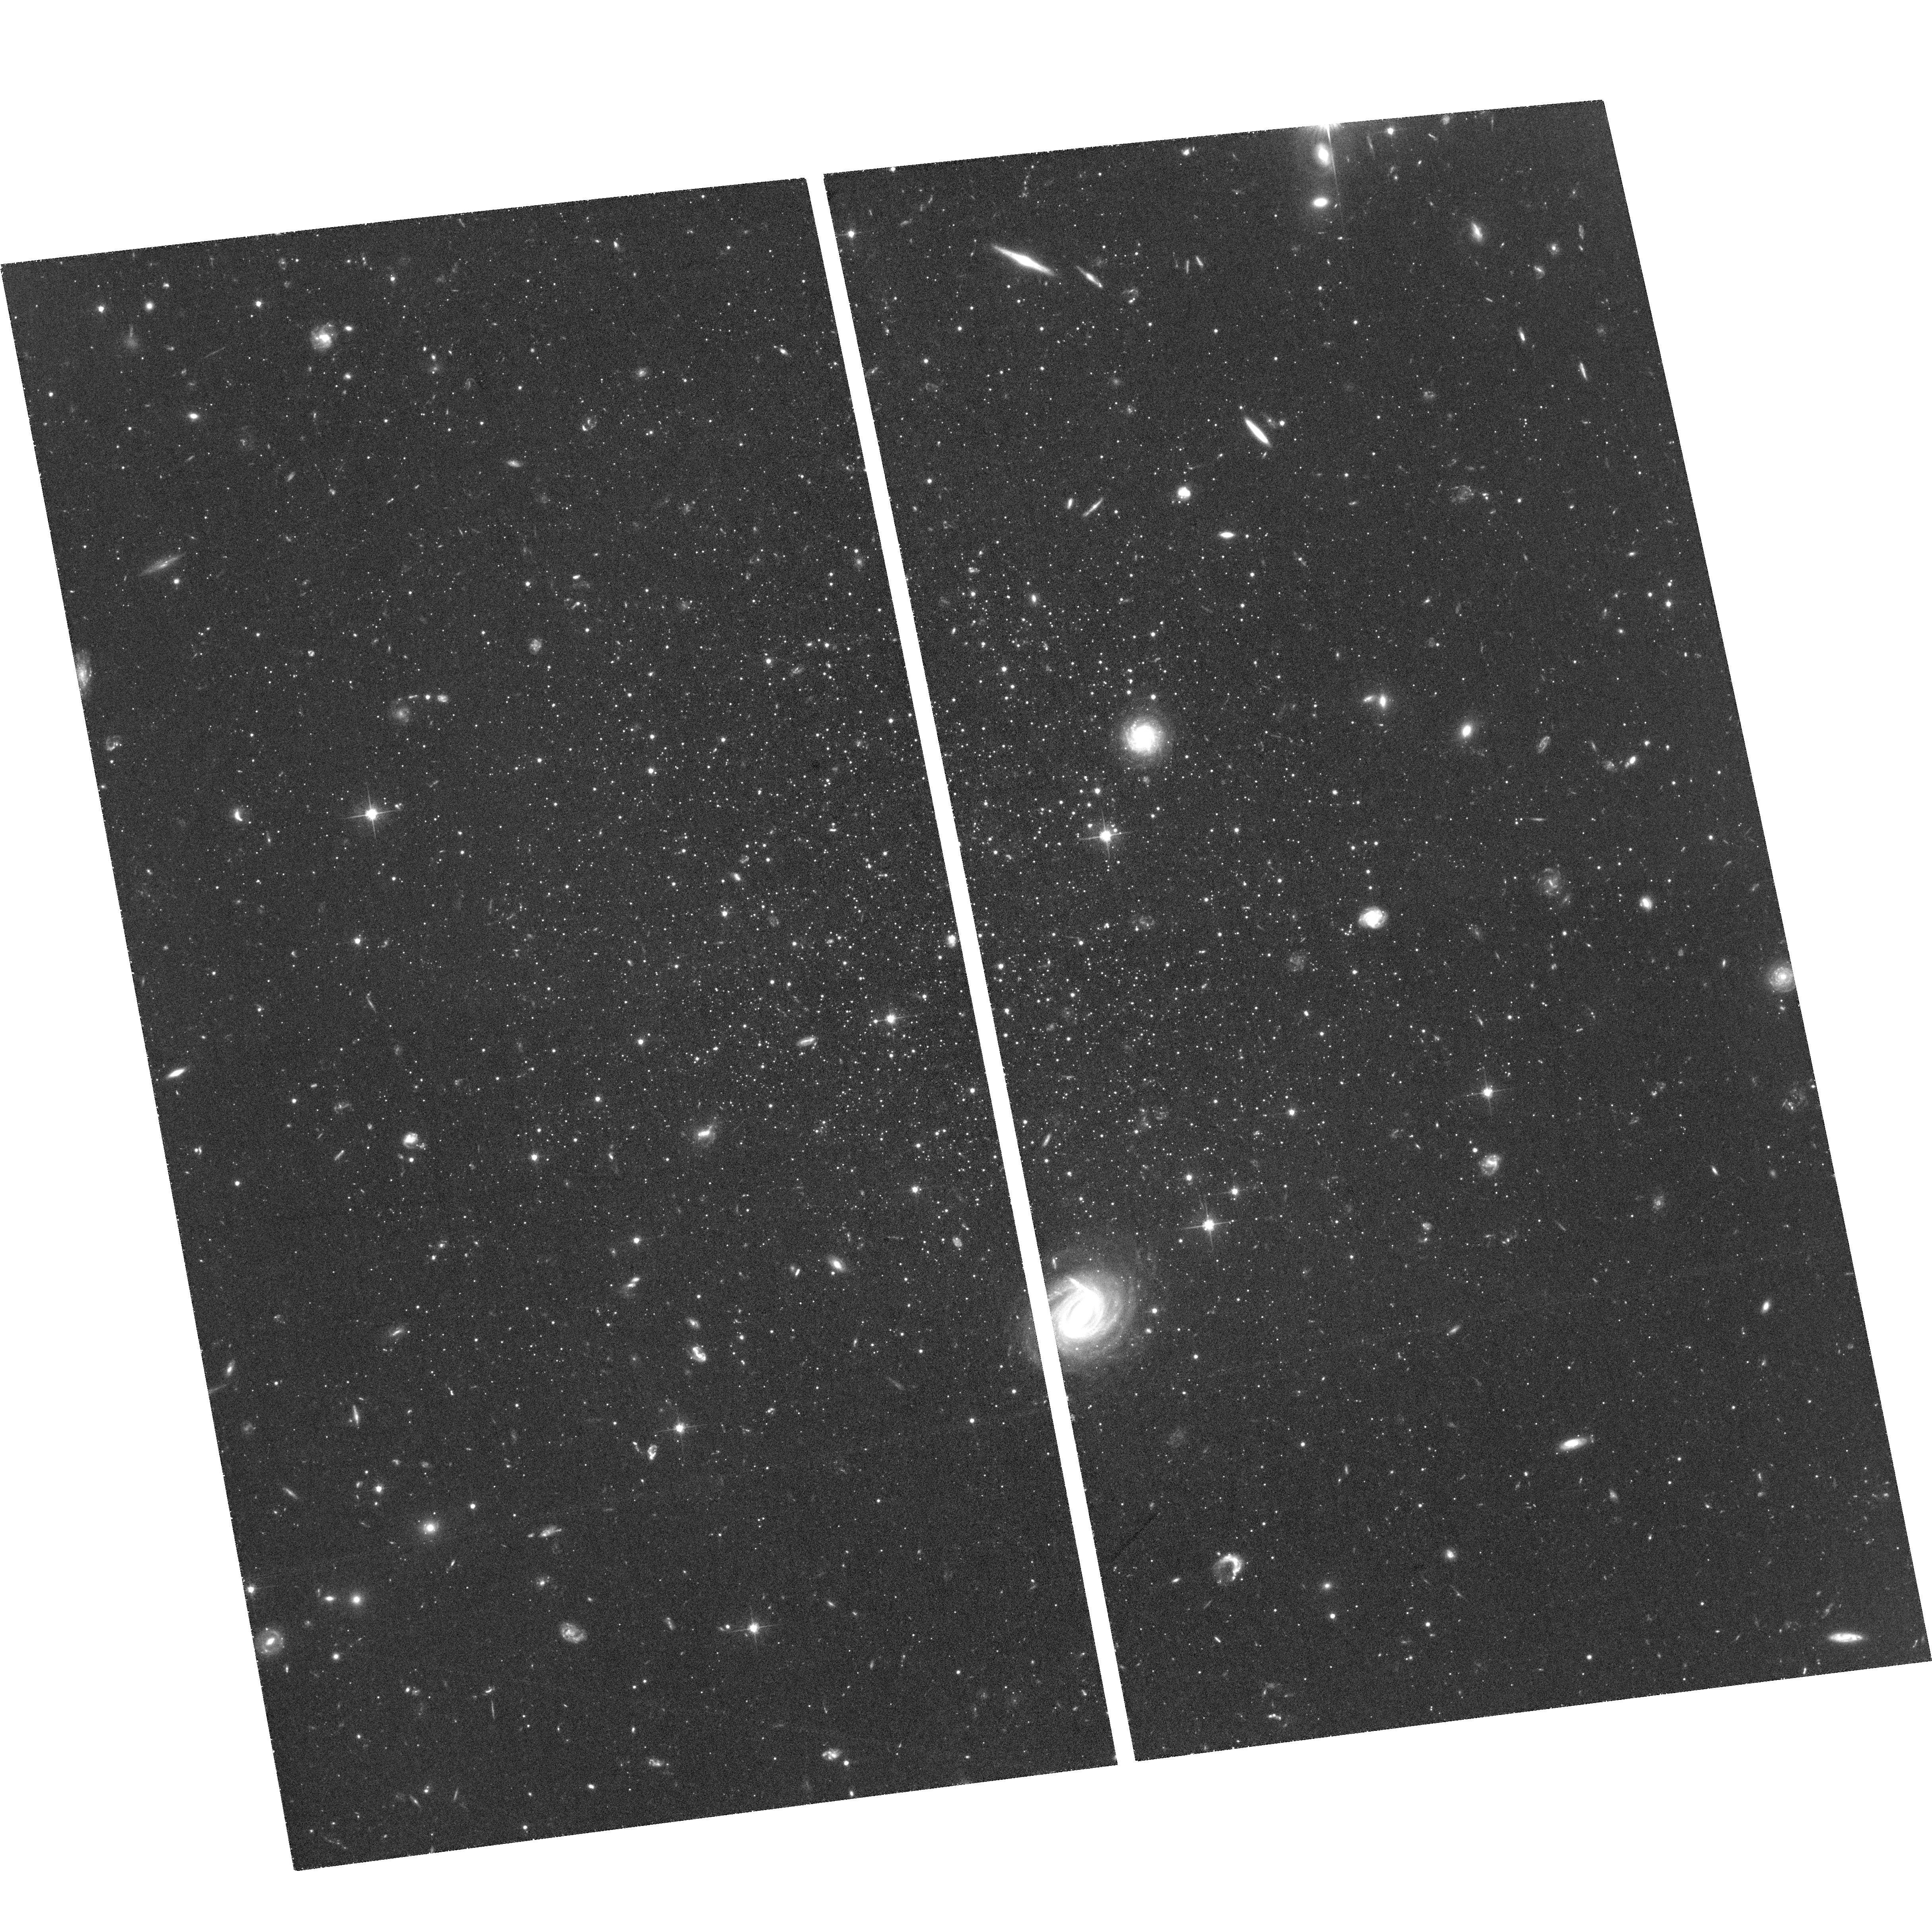
Target: LEO-T
Instrument: ACS/WFC
Filter: F606W
Exposure: 2 h
Observation ID: hst_17174_07_acs_wfc_f606w_jeyn07

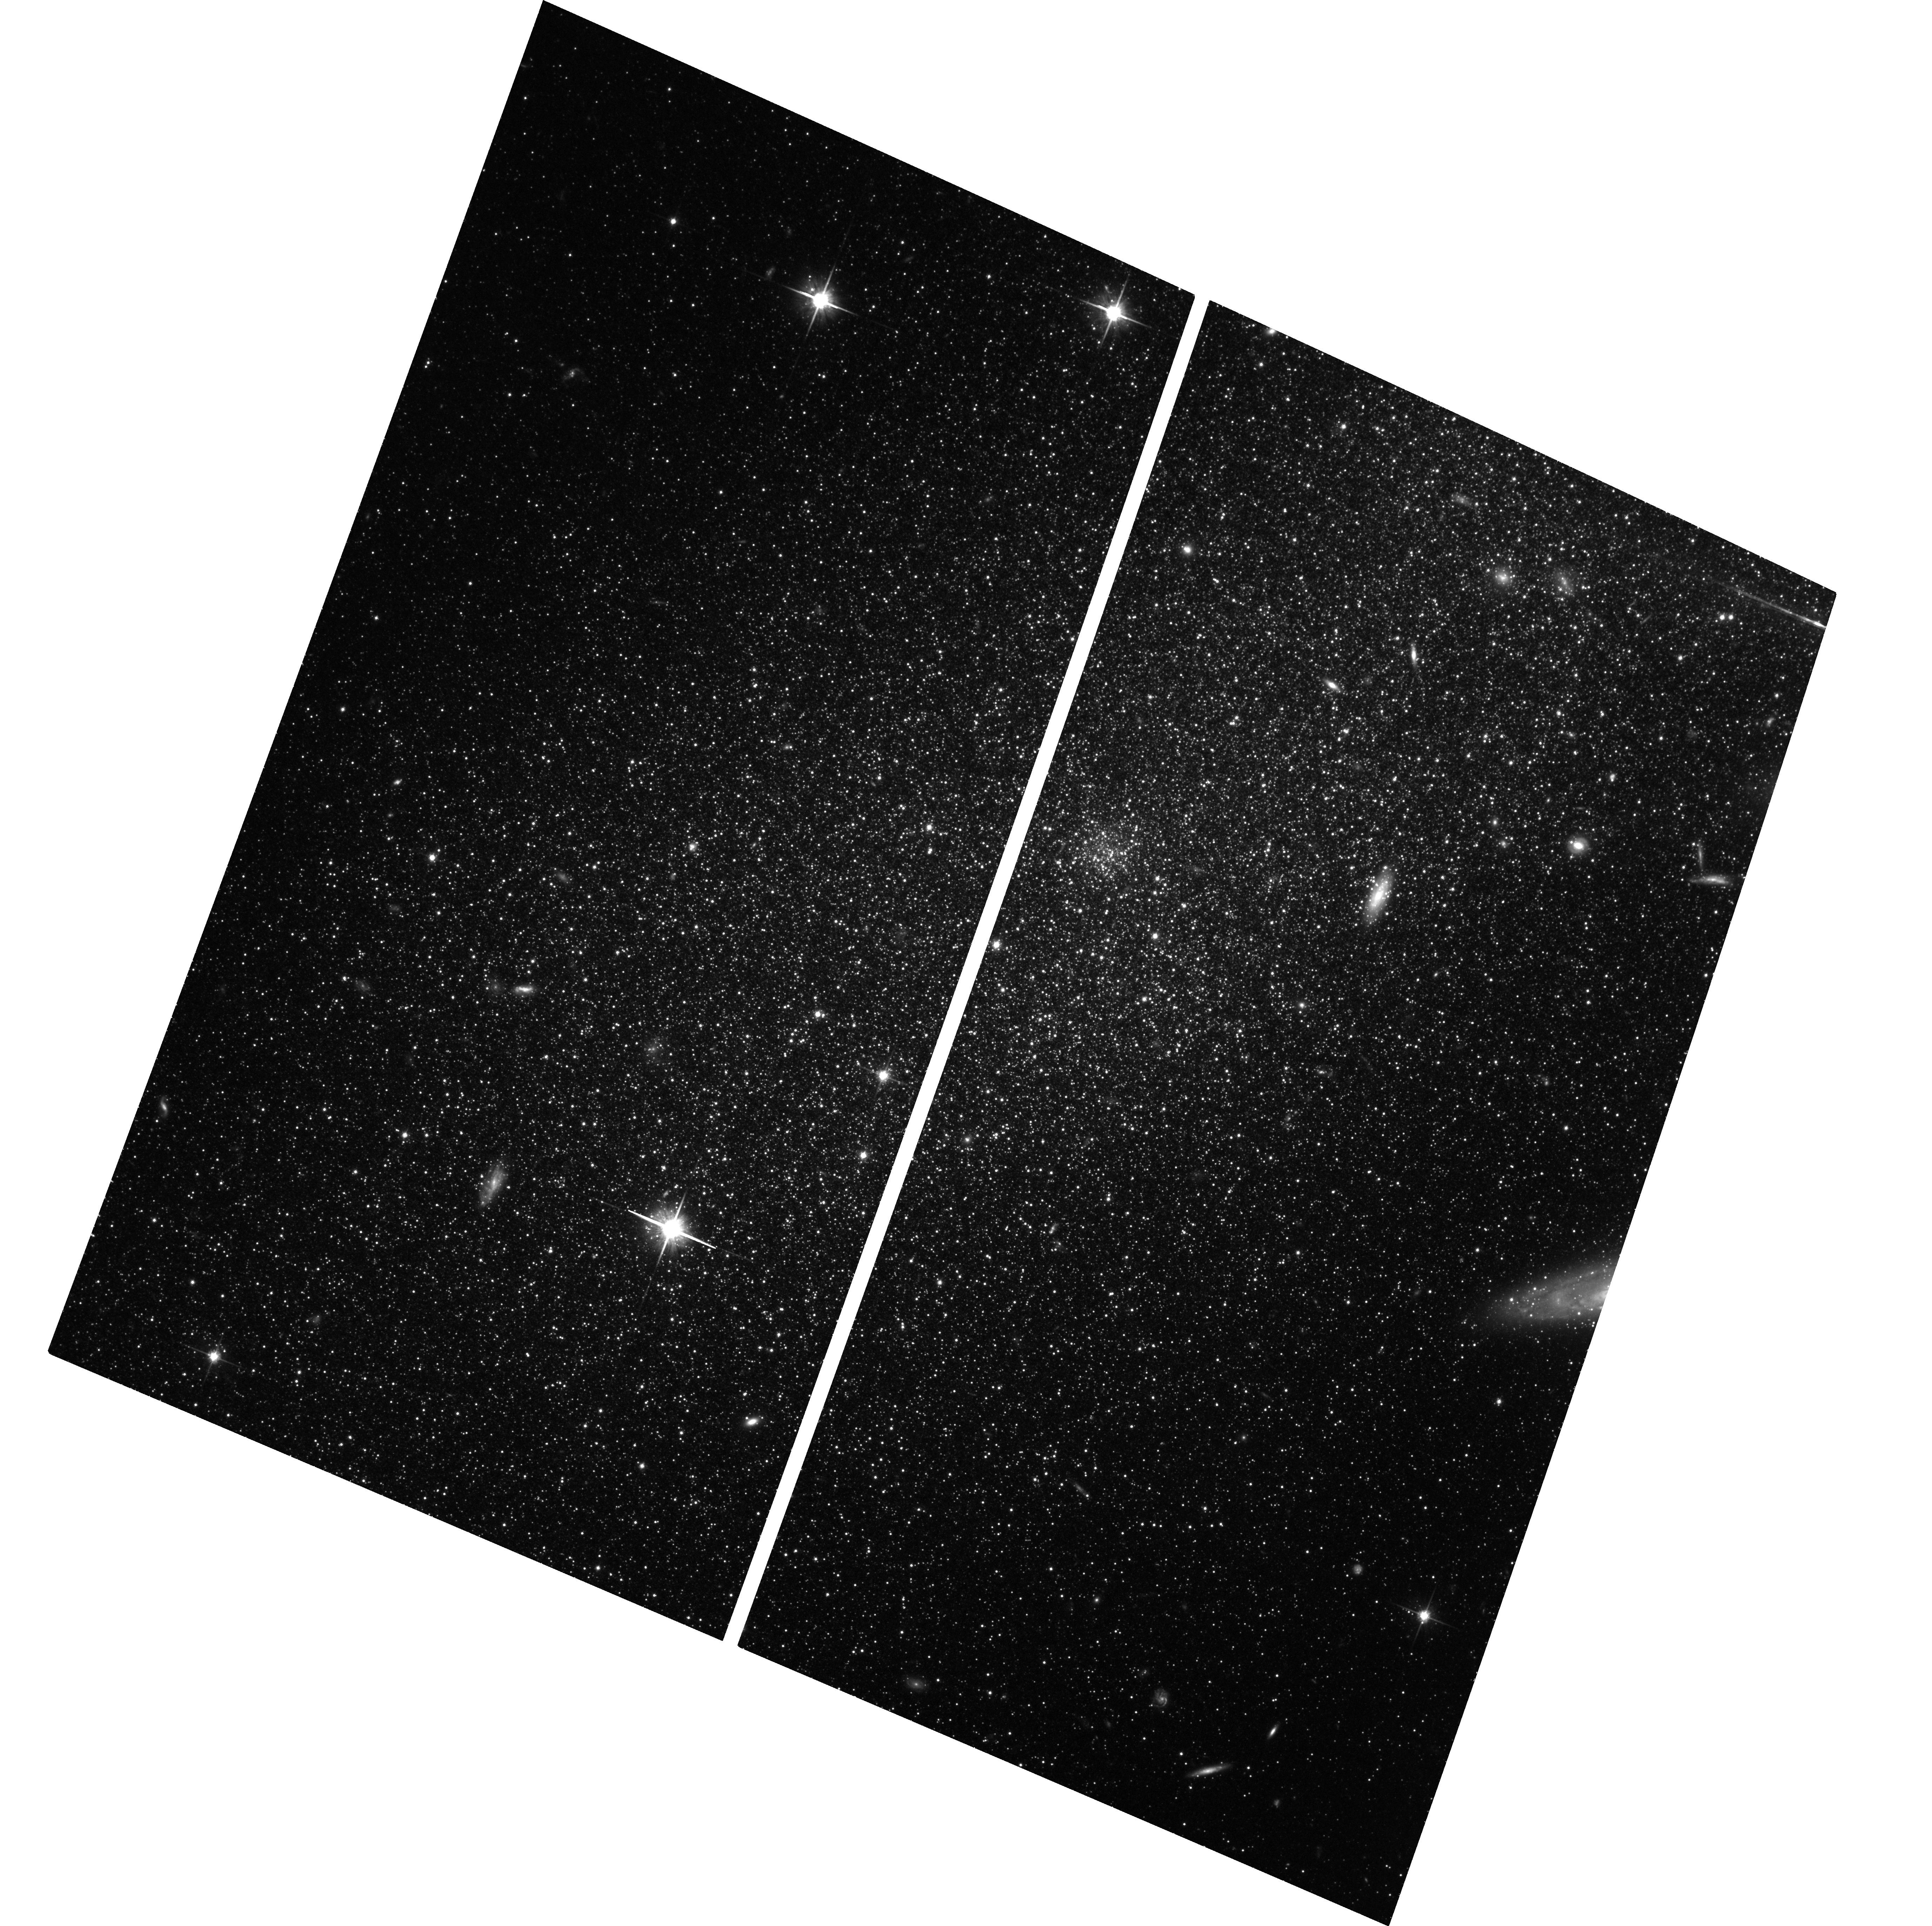
Target: PEGDIG
Instrument: ACS/WFC
Filter: F814W
Exposure: 3.4 h
Observation ID: hst_17174_04_acs_wfc_f814w_jeyn04

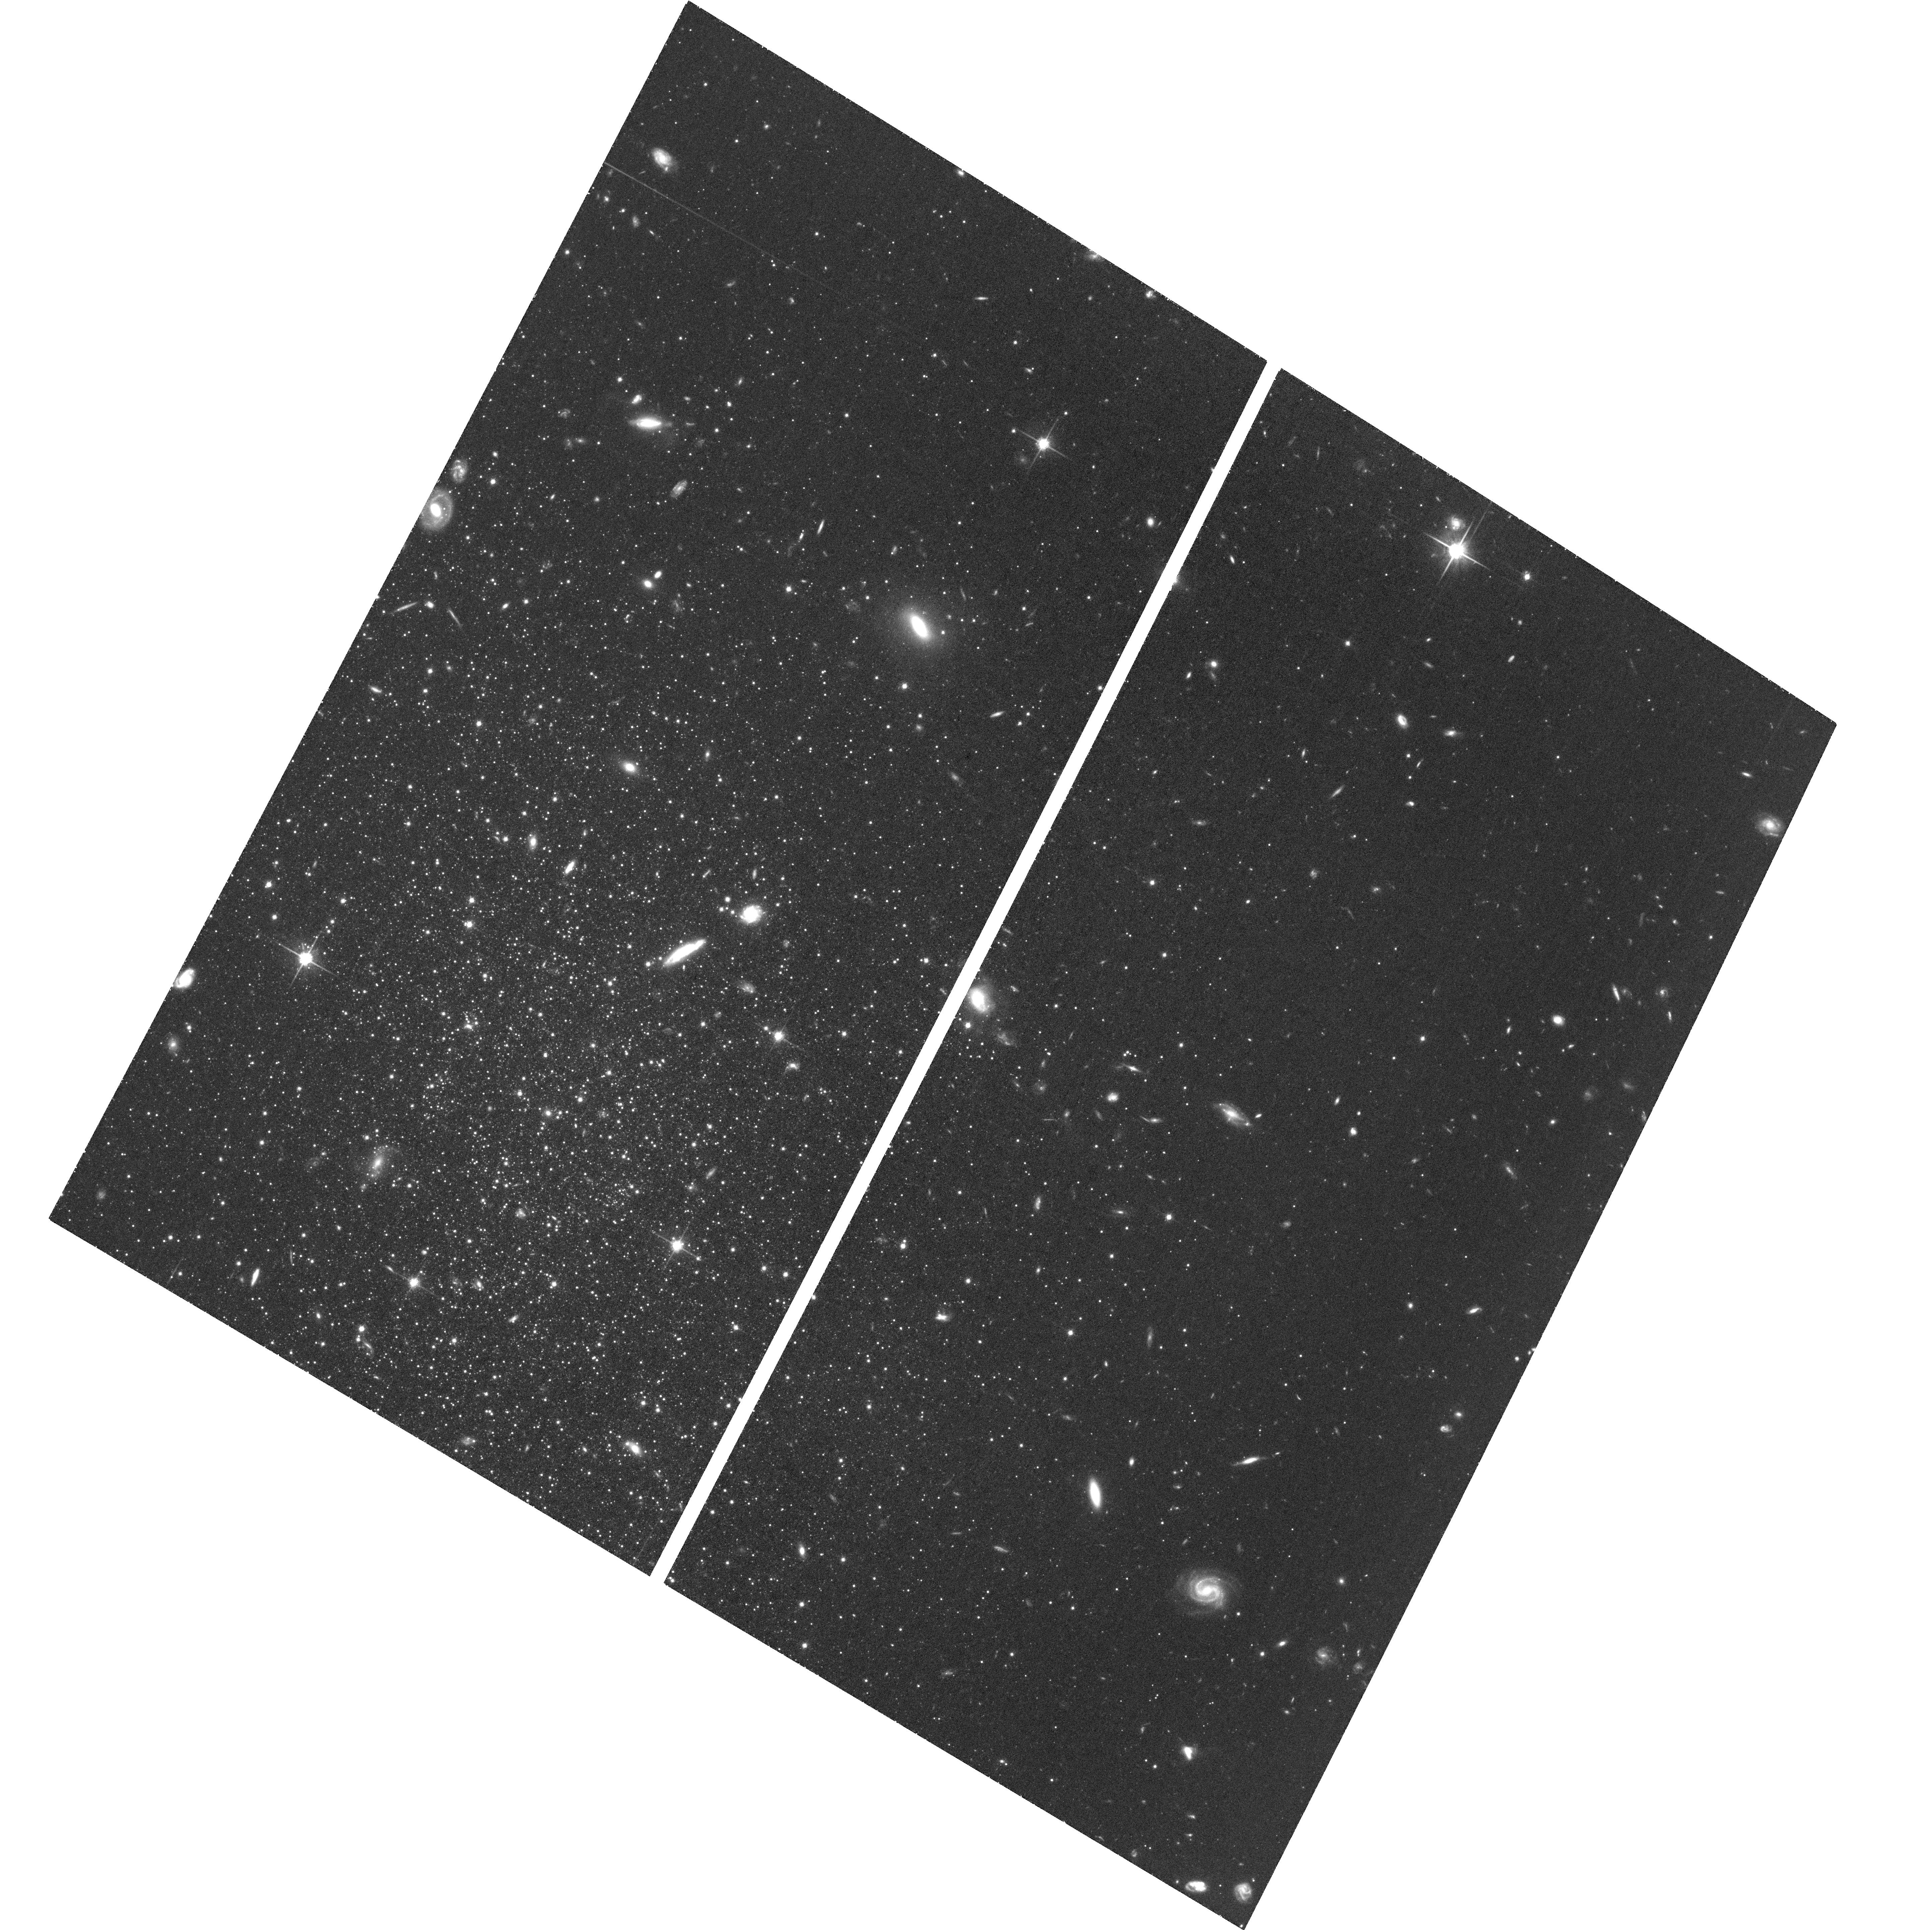
Target: PISCES-I
Instrument: ACS/WFC
Filter: F814W
Exposure: 2 h
Observation ID: hst_17174_01_acs_wfc_f814w_jeyn01

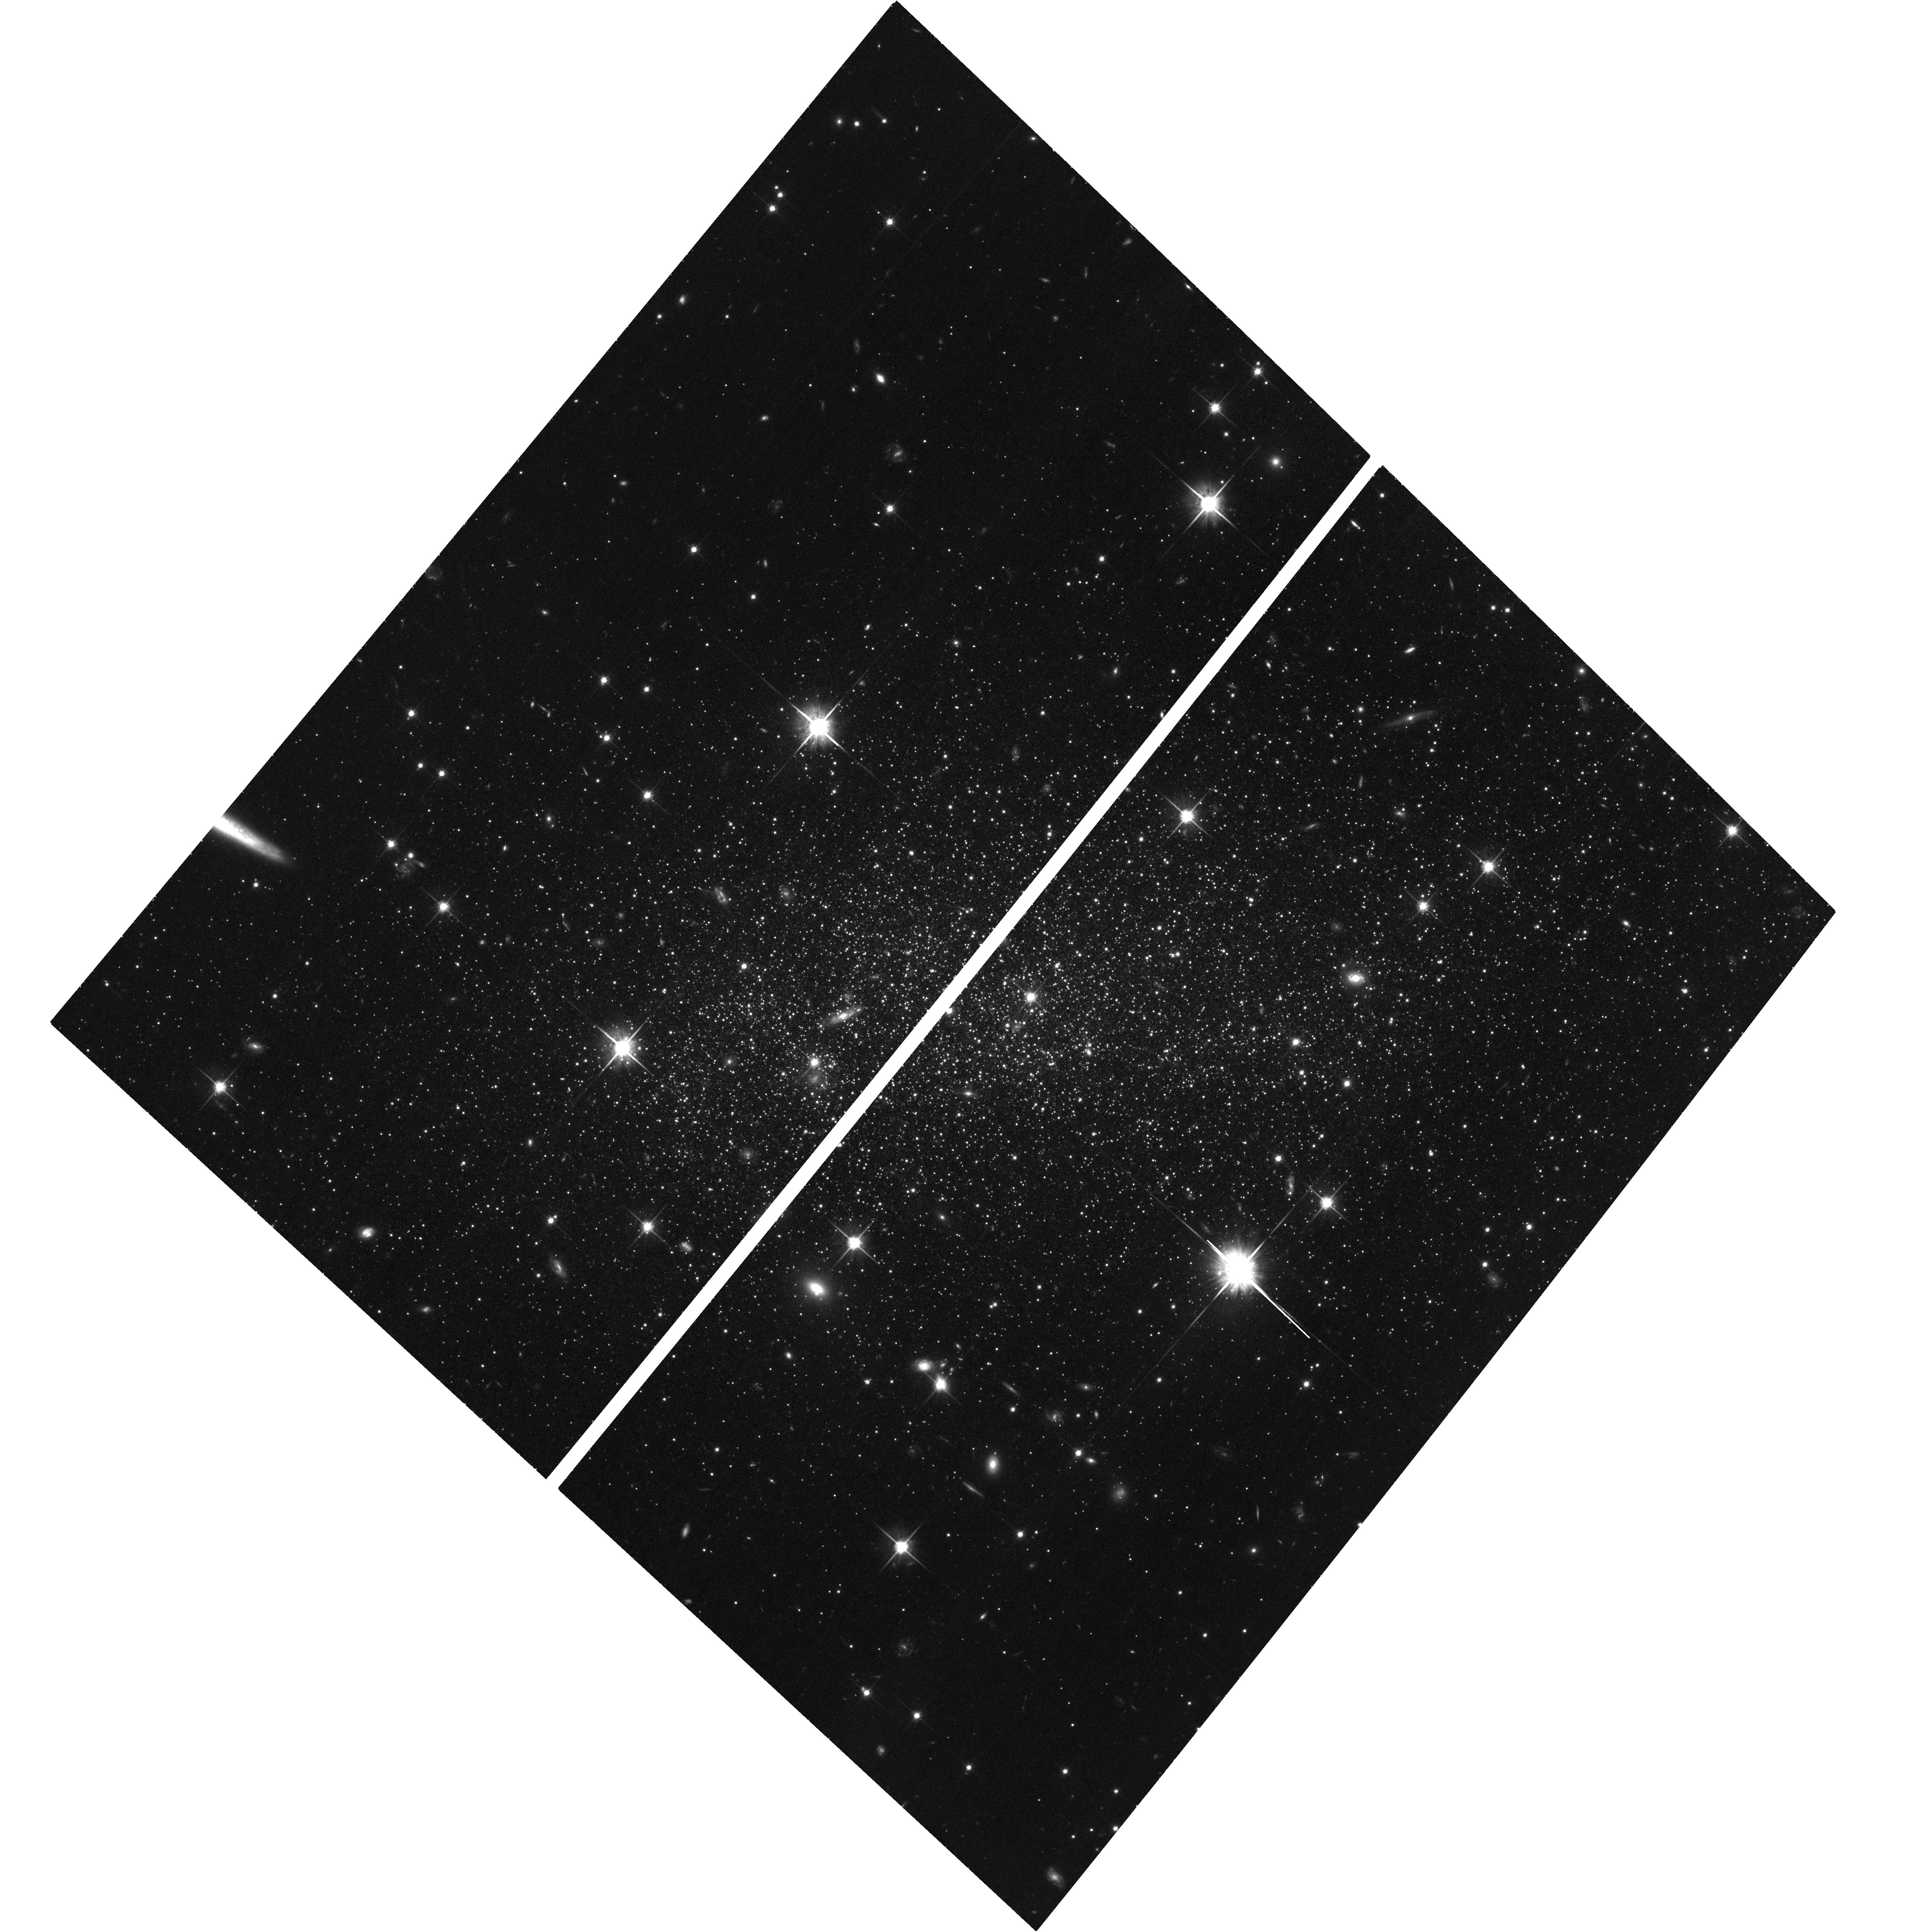
Target: AQUARIUS-DWARF
Instrument: ACS/WFC
Filter: F814W
Exposure: 2 h
Observation ID: hst_17174_05_acs_wfc_f814w_jeyn05

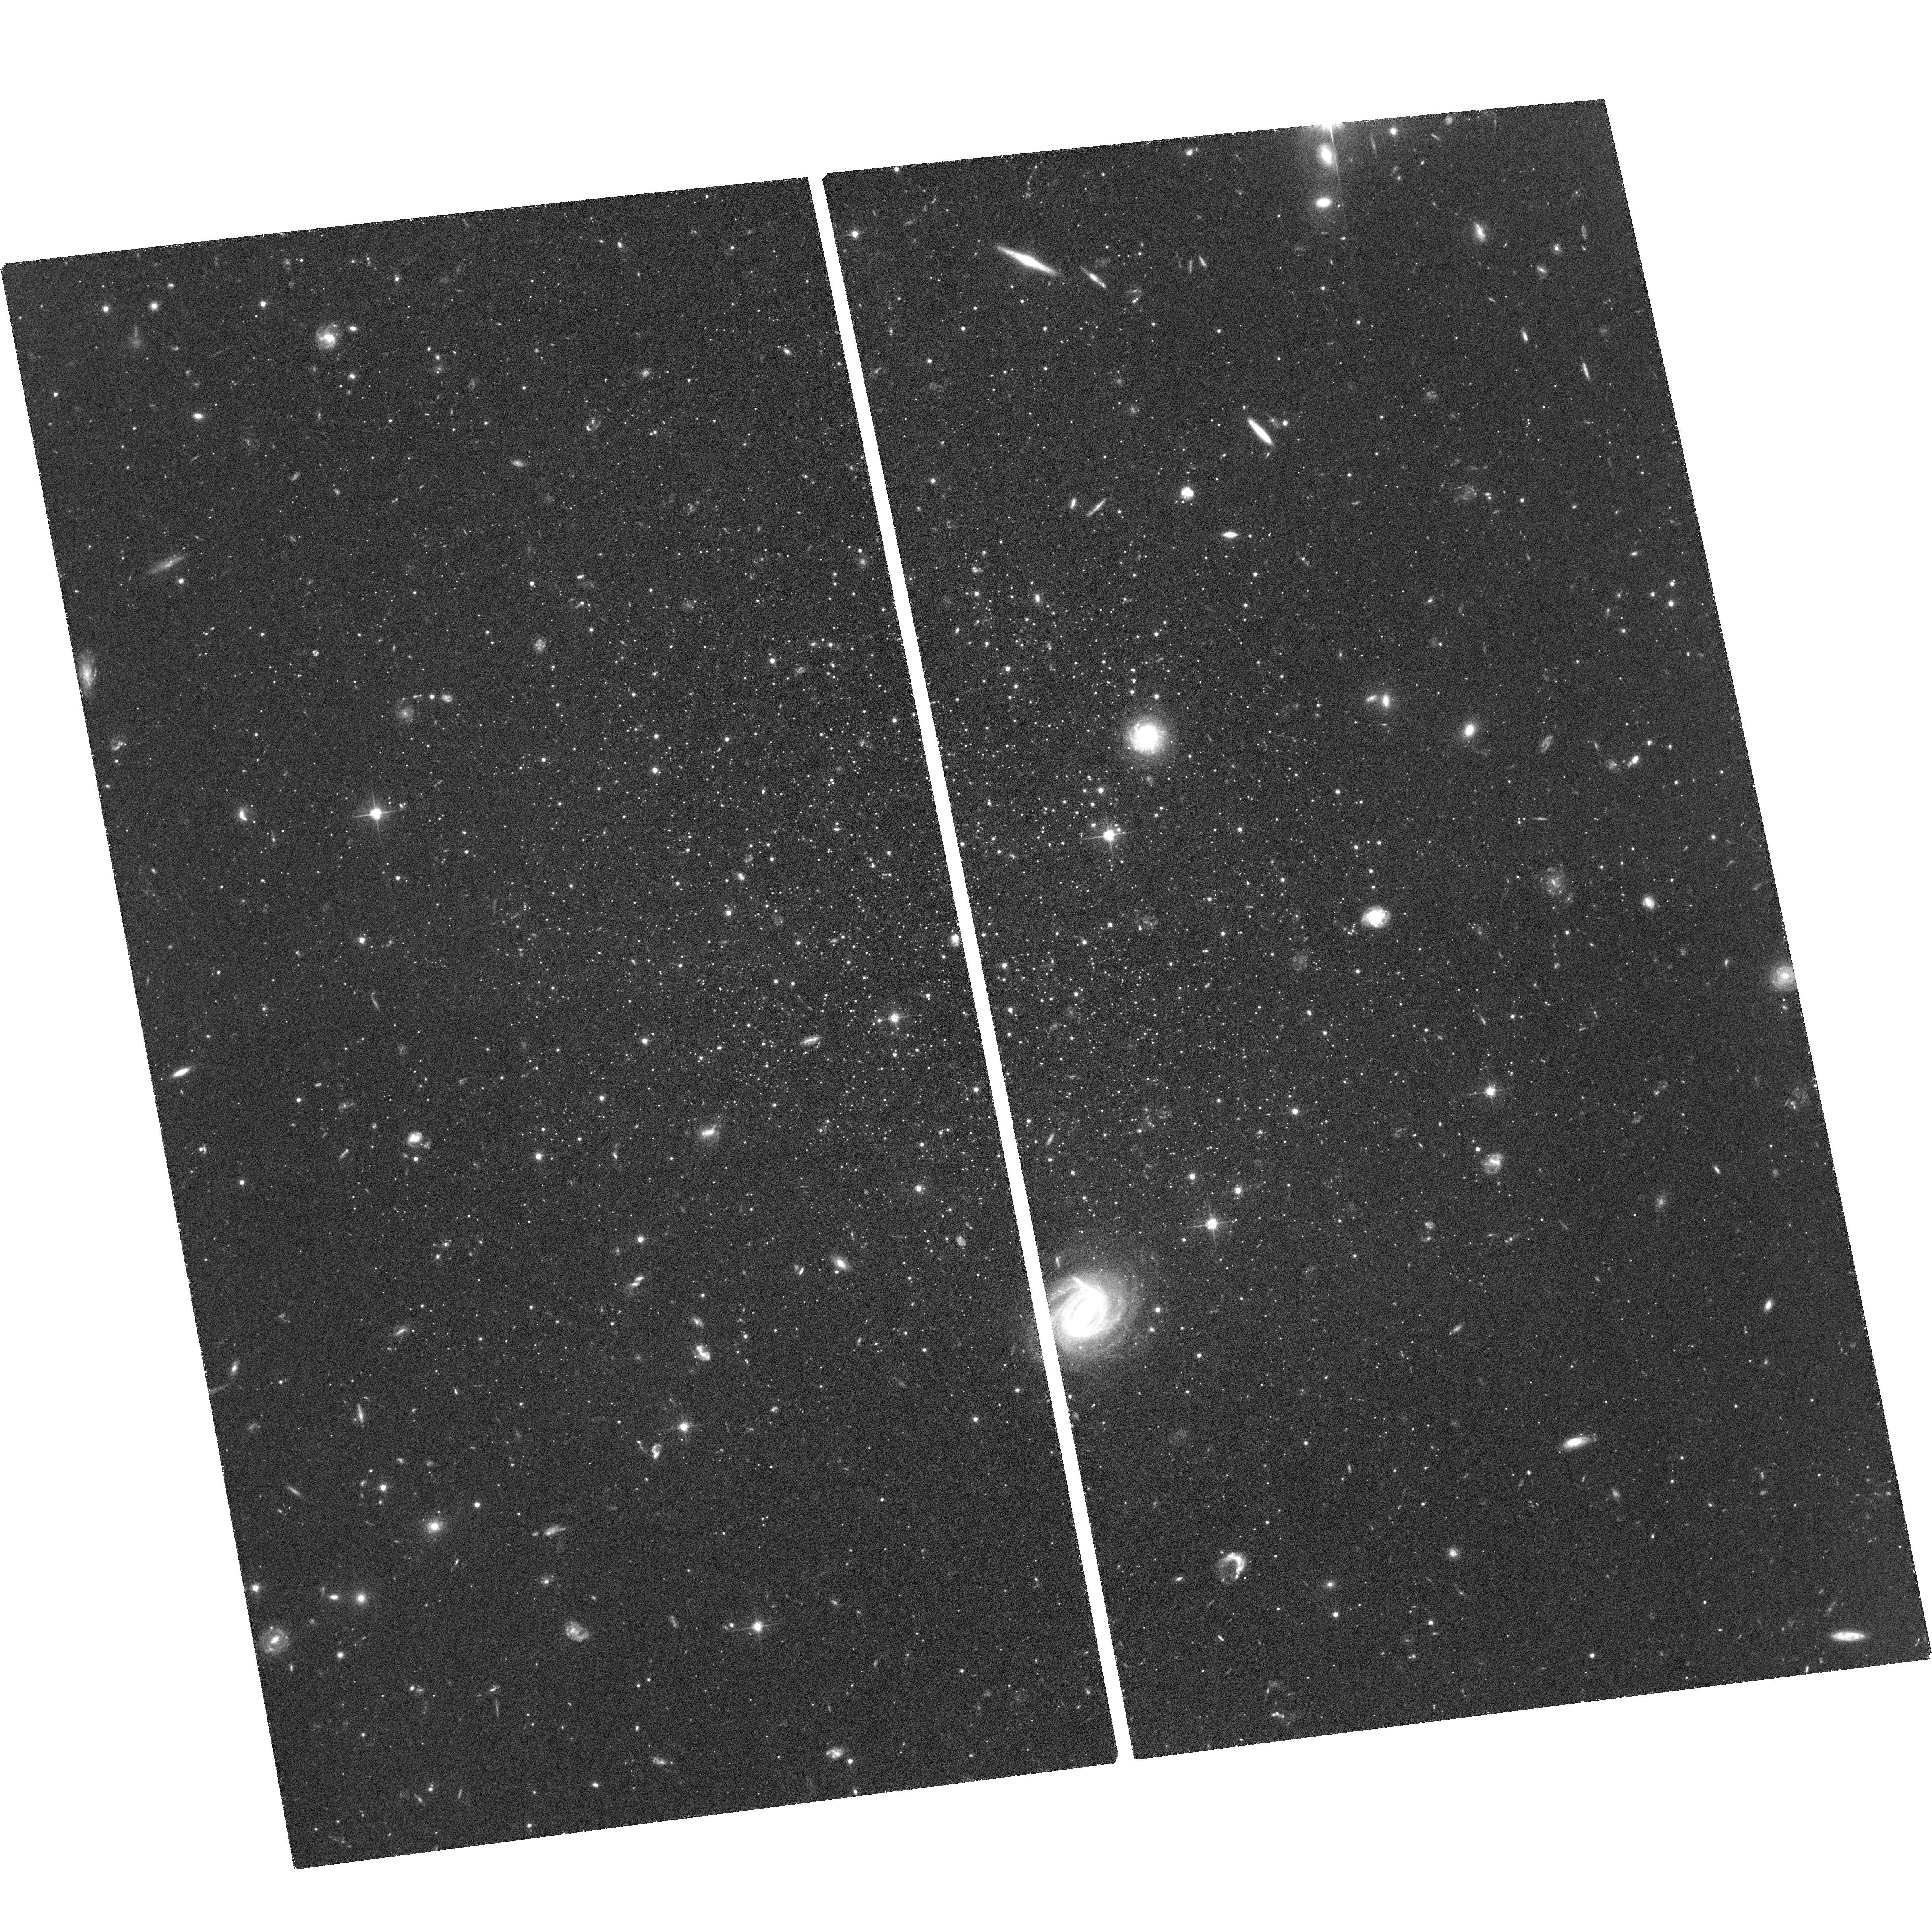
Target: LEO-T
Instrument: ACS/WFC
Filter: F606W
Exposure: 2 h
Observation ID: hst_17174_08_acs_wfc_f606w_jeyn08

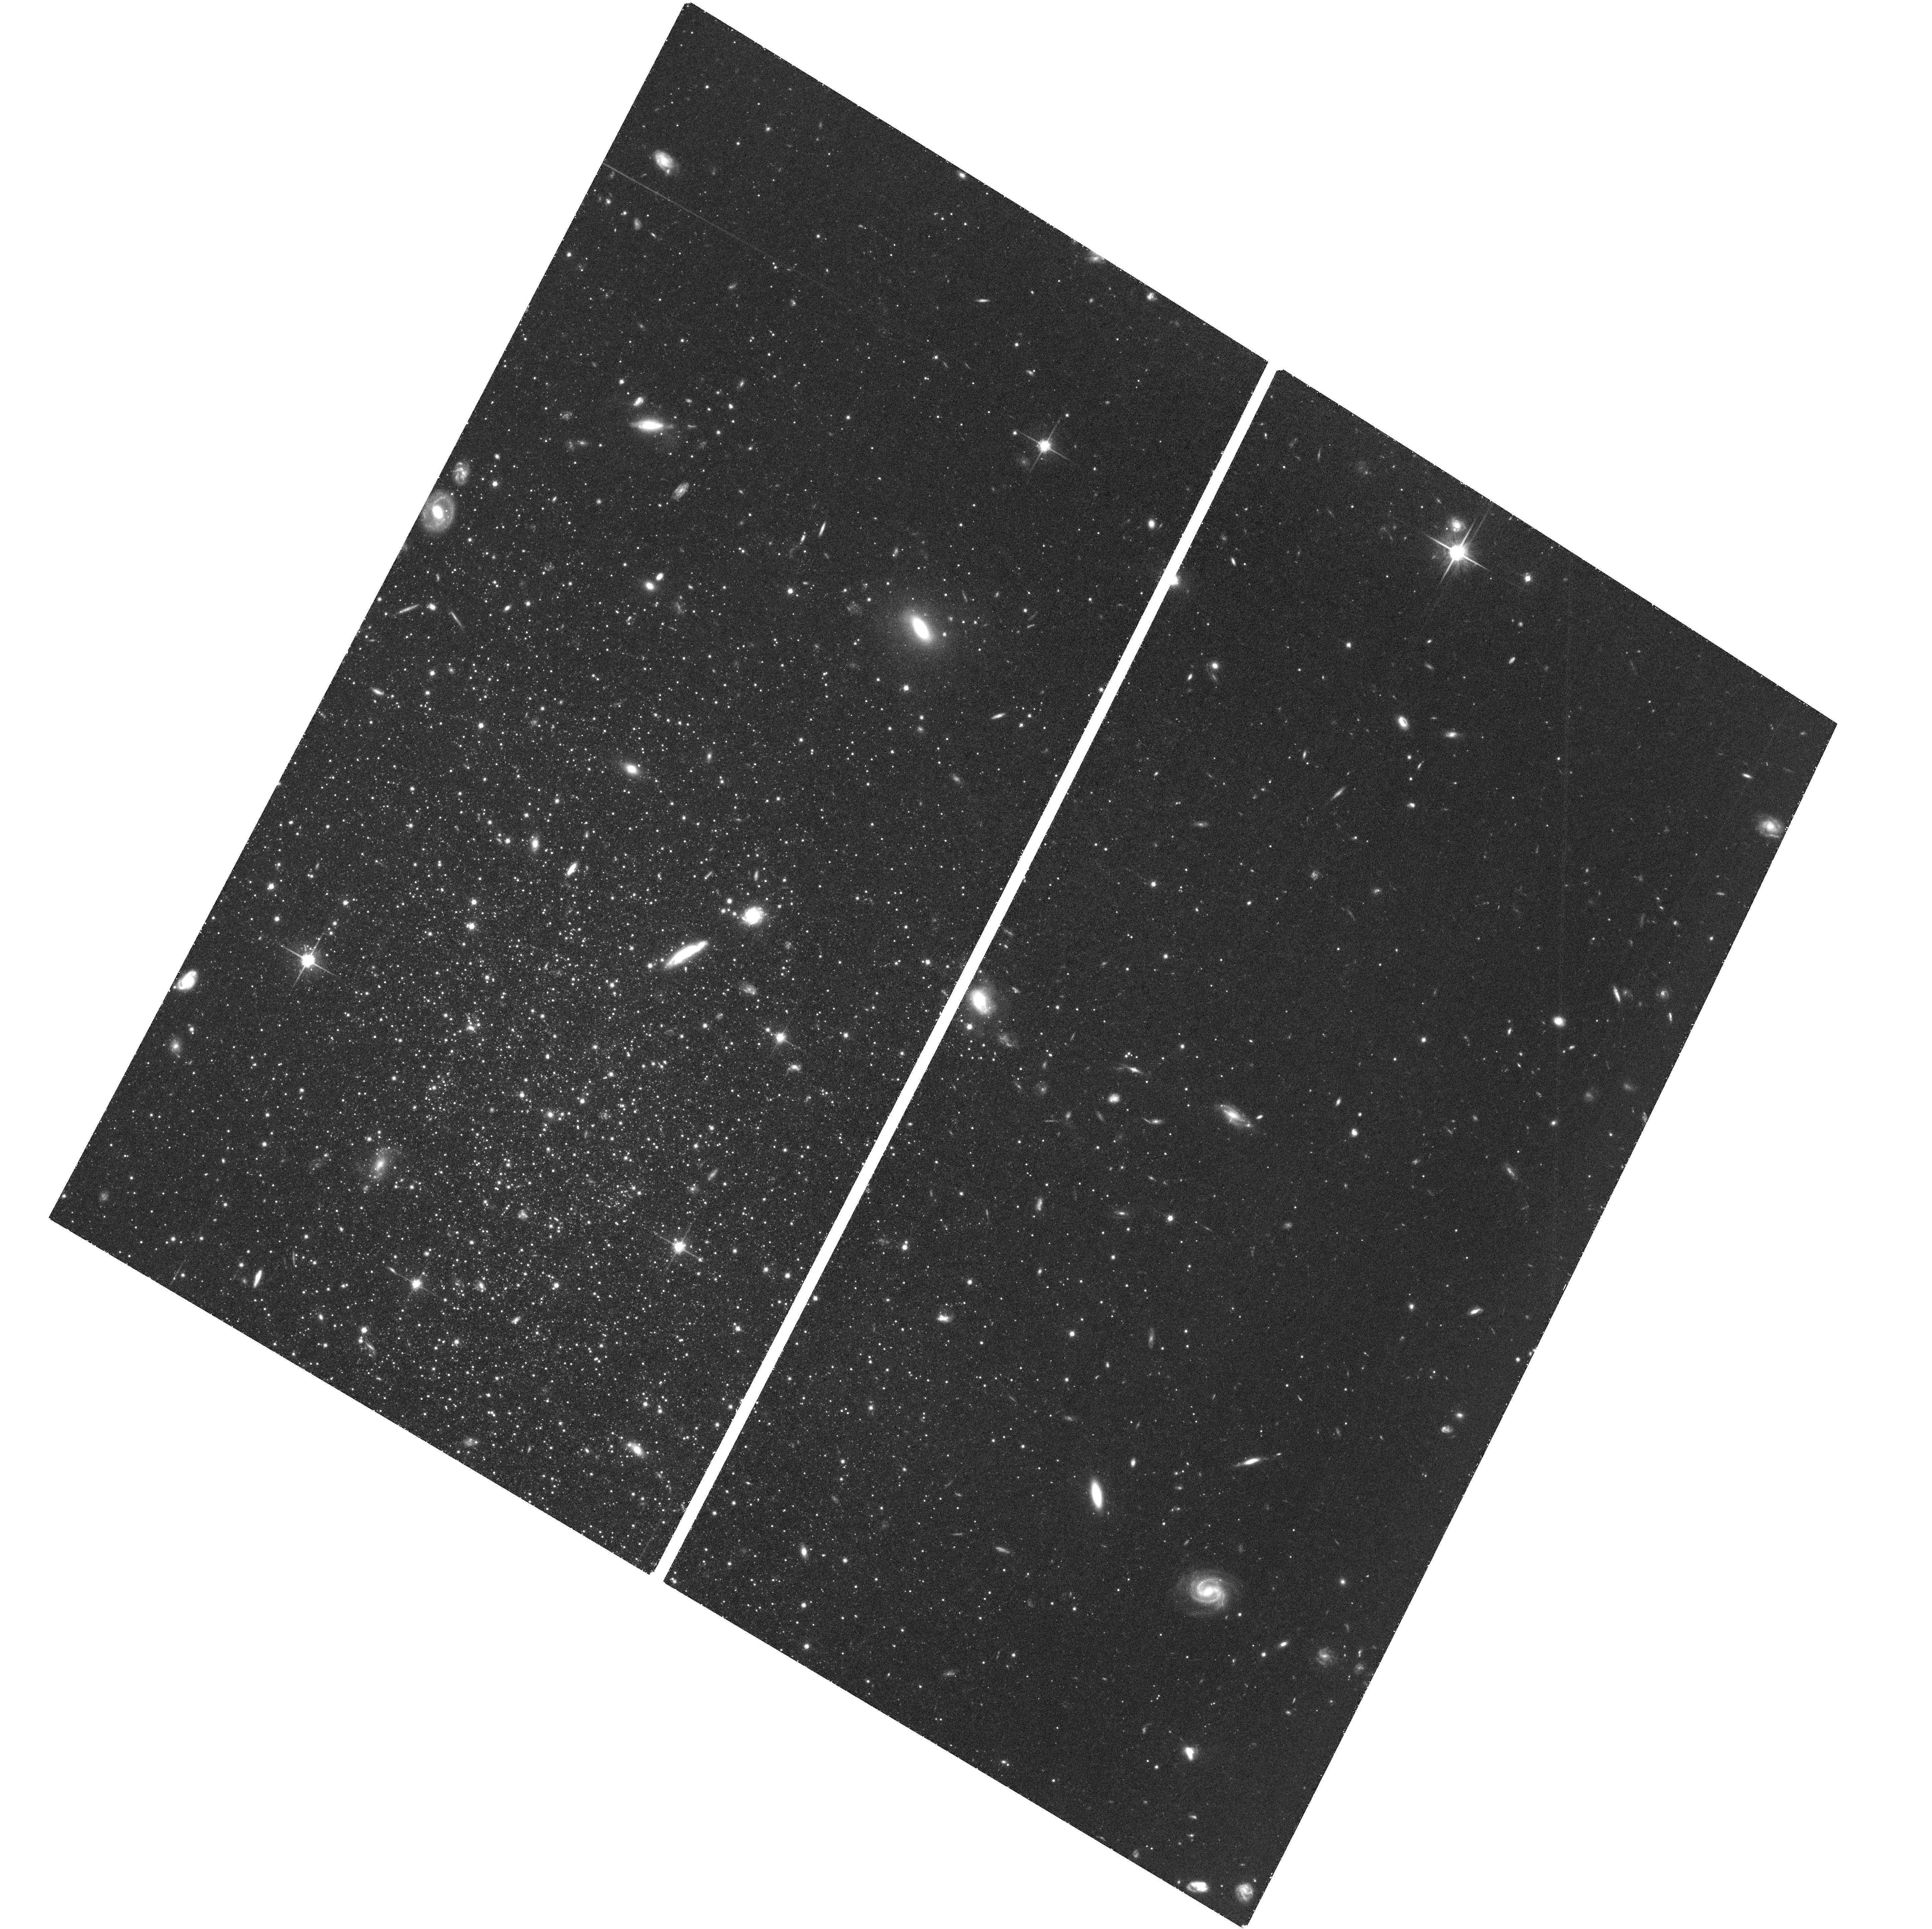
Target: PISCES-I
Instrument: ACS/WFC
Filter: F814W
Exposure: 2 h
Observation ID: hst_17174_02_acs_wfc_f814w_jeyn02

New Kids on the Block? Proper Motions of First Infall Galaxies in the Local Group (PI: Bennet, Paul)

The Local Group (LG) is dominated by the Milky Way (MW), Andromeda (M31) and Triangulum (M33) galaxies. Their inner satellite systems have been well studied, but there are galaxies that live at the edges of these systems whose nature and histories are poorly understood. They trace a key part of the host's mass distribution not probed by closer-in satellites. We propose to measure proper motions (PMs) for 4 such LG dwarf galaxies: LeoT (MW satellite), Aquarius (M31), Pegasus (M31), and Pisces (M31 or M33?). Combining the new HST PMs with existing line-of-sight velocities, we will precisely determine their orbits, and compare the orbital characteristics and timescales with their existing SF histories. This will enable us to address several key questions. Are they bound or unbound to their putative hosts? Are they falling in to their hosts for the first time or have they fallen in before and splashed back again? Their infall is thought to trigger a burst of star formation (SF) and then quench, but on what timescales, and at what distance from the host do these events occur? What are the outer mass distributions of their hosts, and the mass of the LG as a whole? Is Pisces the first known satellite of M33? The target galaxies are too far and faint for Gaia to study. Only HST has the depth, astrometric precision and long time baselines via its Archive to measure these PMs. With Hubble's exceptional longevity and stability, we are able to continue to push back the frontiers of LG science.